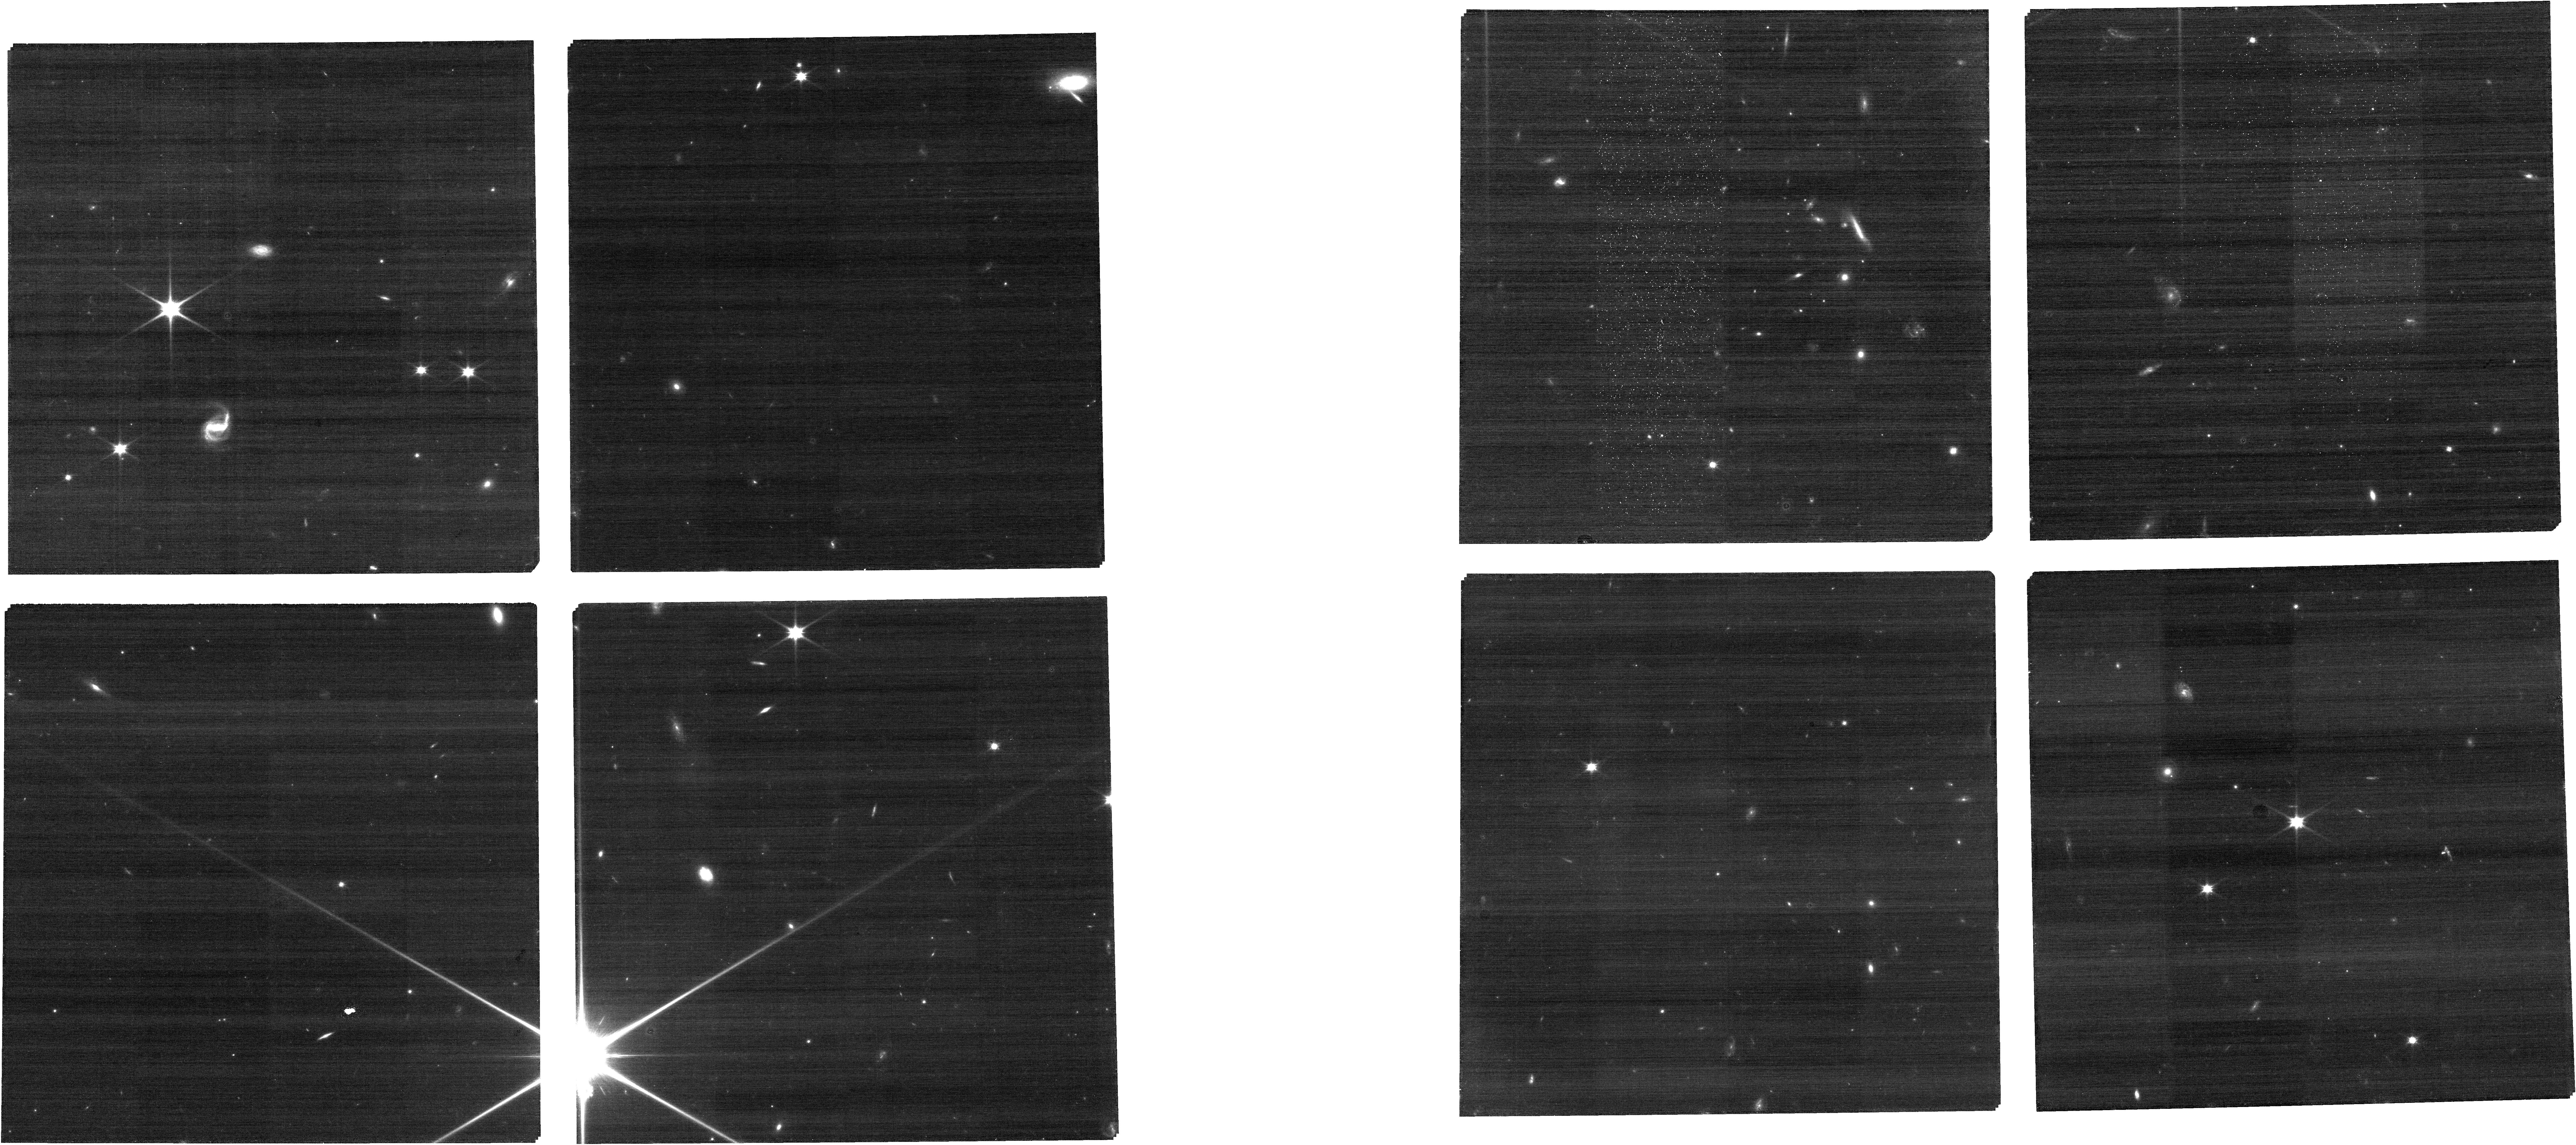
Target: HD-143532
Instrument: NIRCAM
Filter: F090W
Exposure: 18 min
Observation ID: jw01124-o004_t001_nircam_clear-f090w

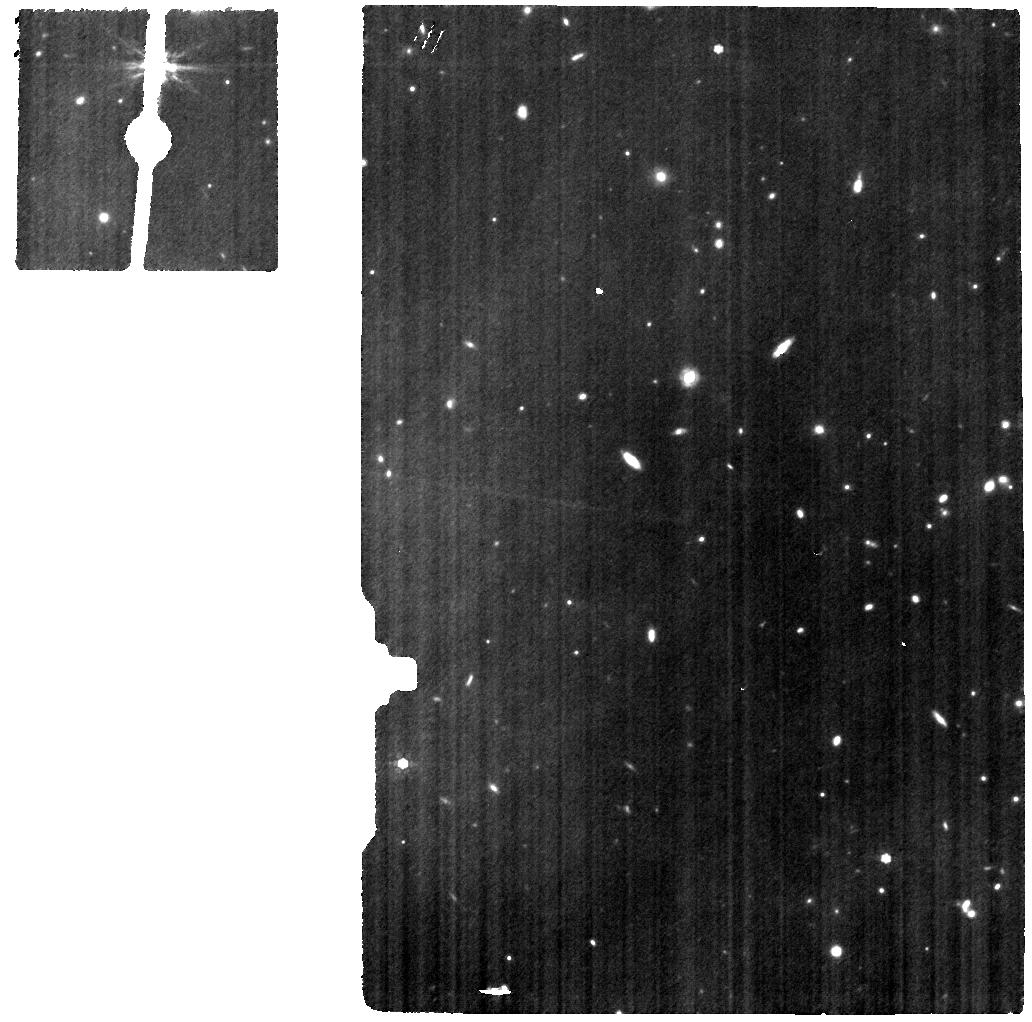
Target: HD-143532
Instrument: MIRI
Filter: F770W
Exposure: 26 min
Observation ID: jw01124-o005_t001_miri_f770w

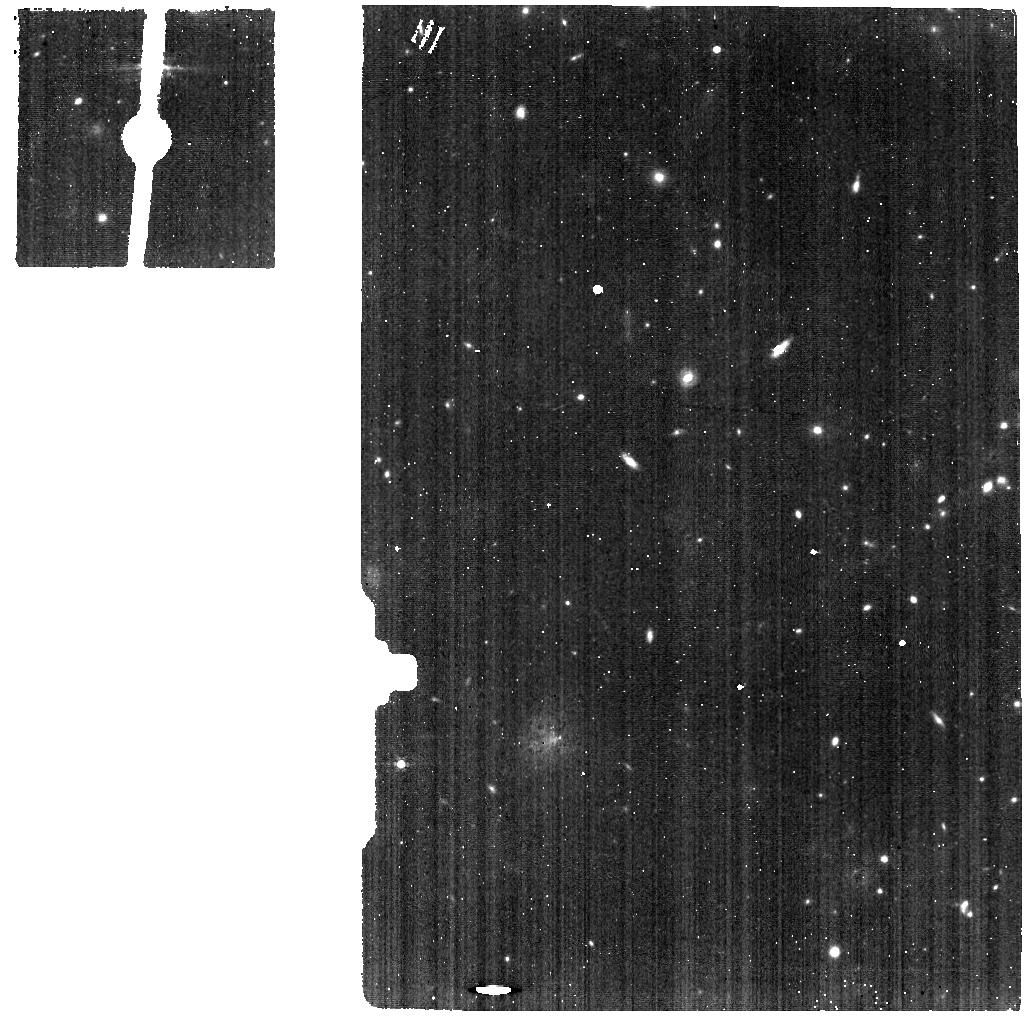
Target: HD-143532
Instrument: MIRI
Filter: F560W
Exposure: 3 min
Observation ID: jw01124-o005_t001_miri_f560w

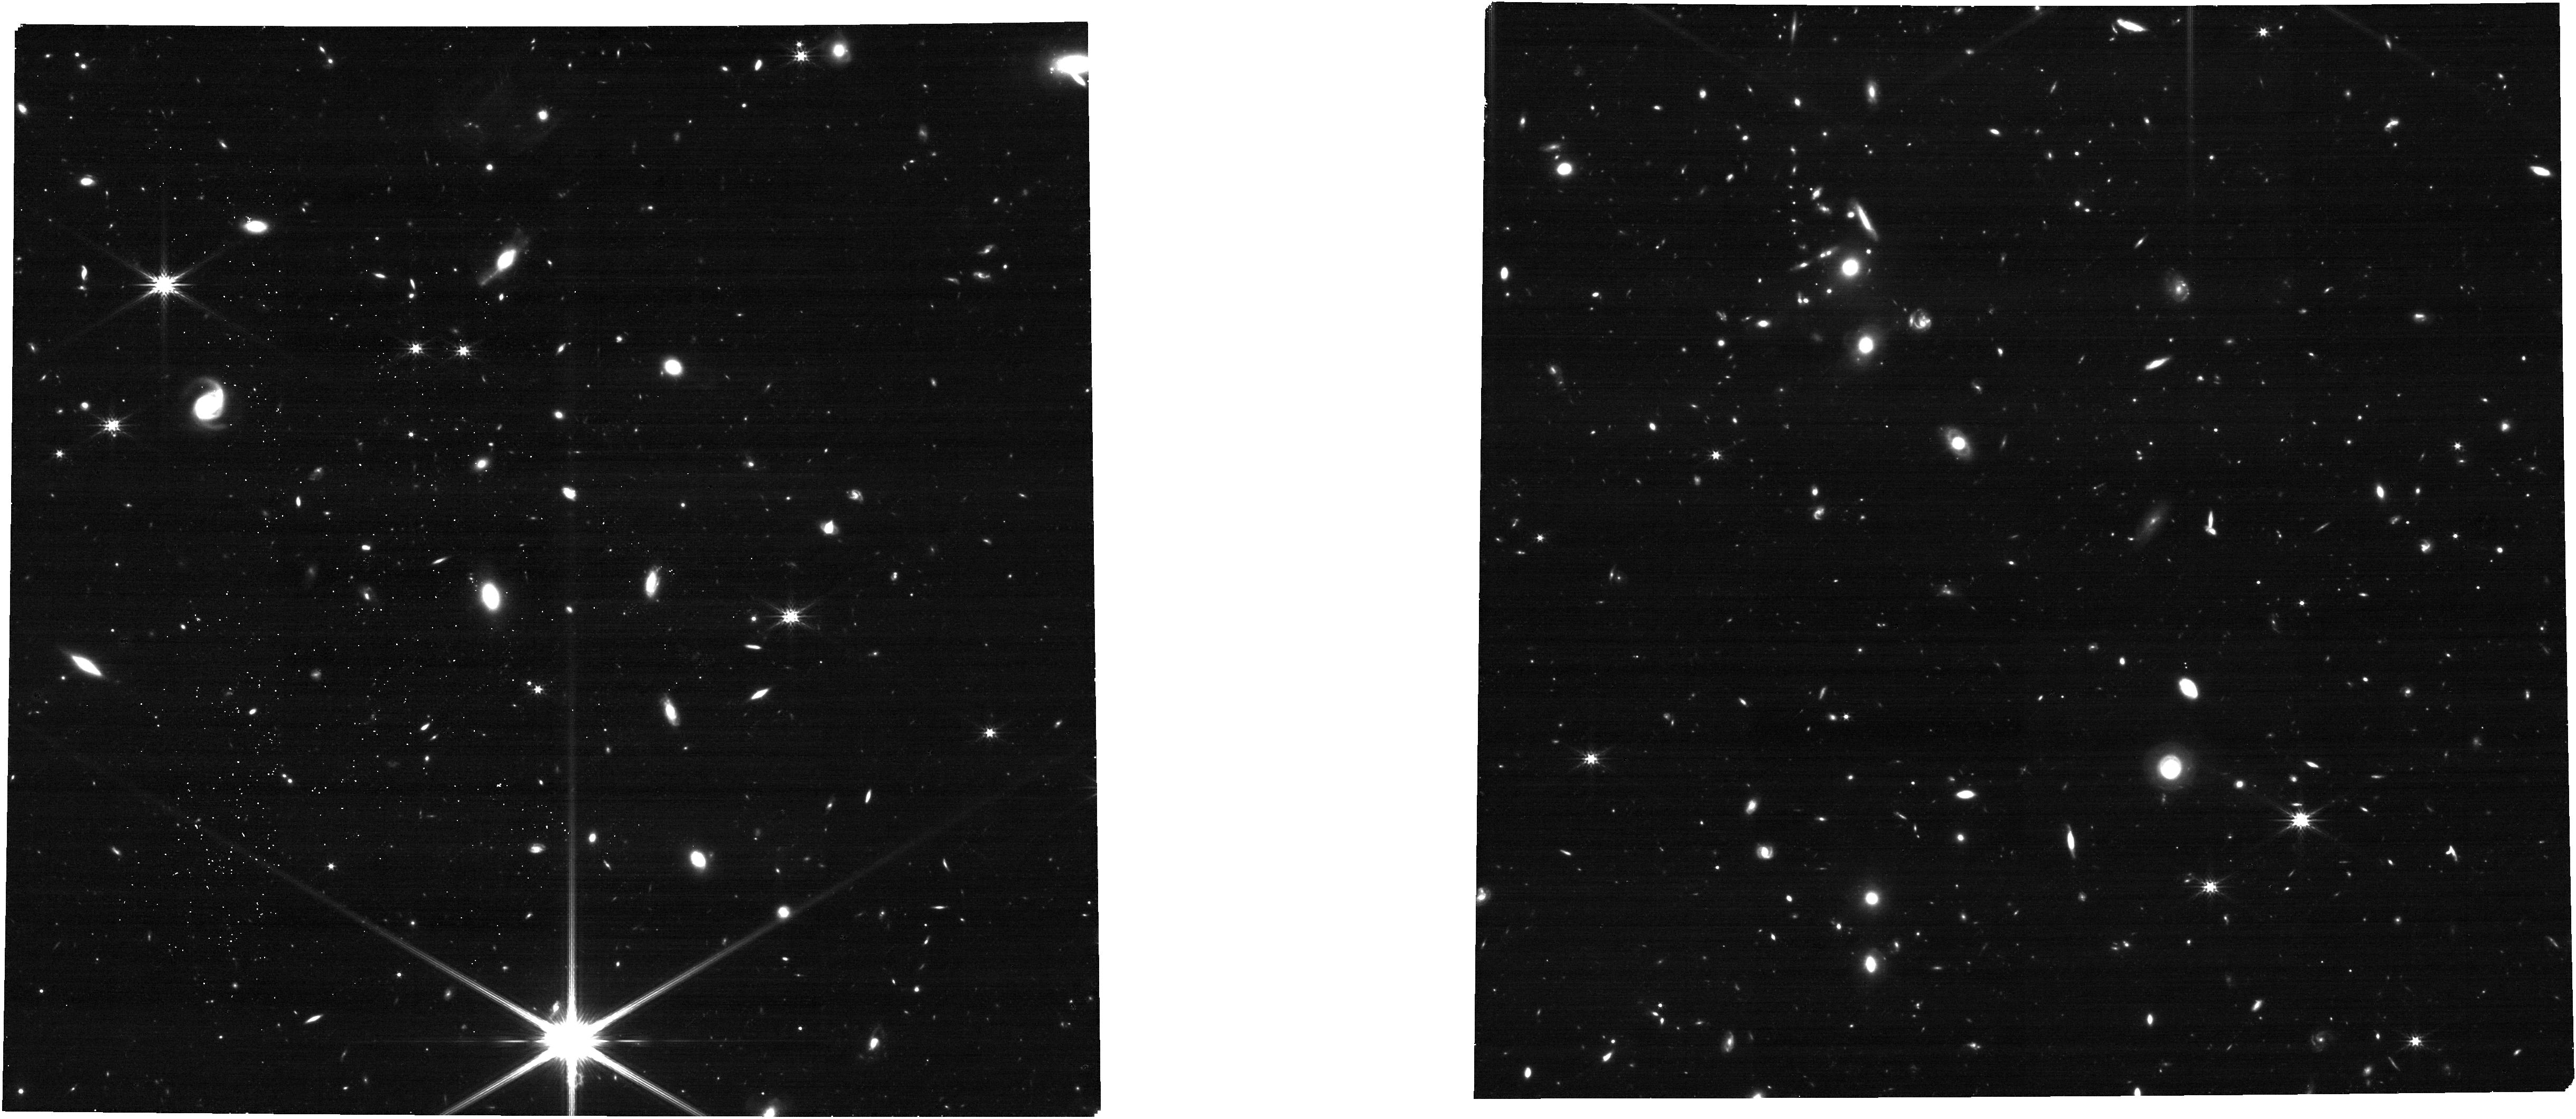
Target: HD-143532
Instrument: NIRCAM
Filter: F277W
Exposure: 18 min
Observation ID: jw01124-o004_t001_nircam_clear-f277w

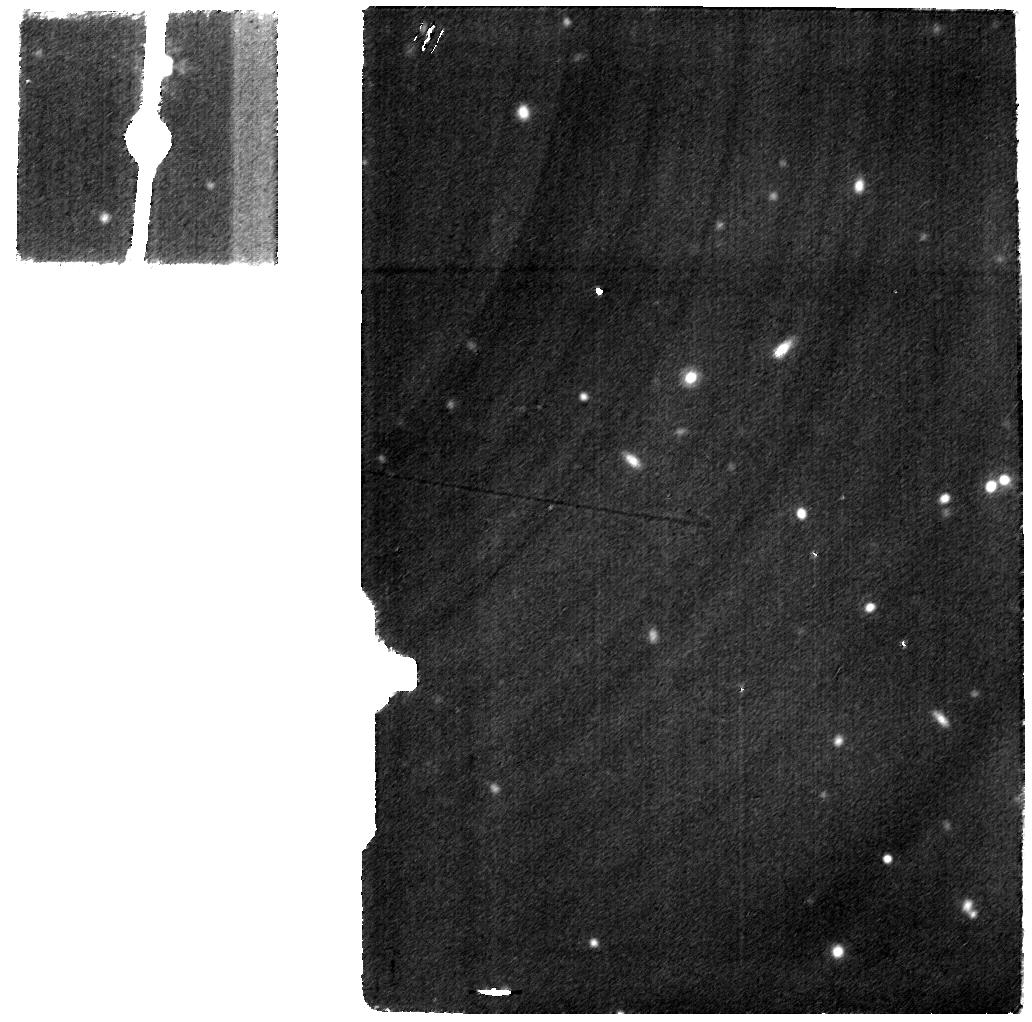
Target: HD-143532
Instrument: MIRI
Filter: F2100W
Exposure: 23 min
Observation ID: jw01124-o005_t001_miri_f2100w

CAR NIRSpec-025: Ghosts, Glints & Scattered Light Check (PI: Birkmann, Stephan)

This activity will enable a limited search for scattered light effects such as ghosts and glints by i) imaging a very bright source placed behind the MSA support structure and ii) taking spectra of the same very bright source thorugh the closed MSA, probing the effects of bright spoilers. Additionally, these observations will also be used to verify the NIRSpec MOS / NIRSCam imaging and NIRSpec MOS / MIRI imaging parallels.